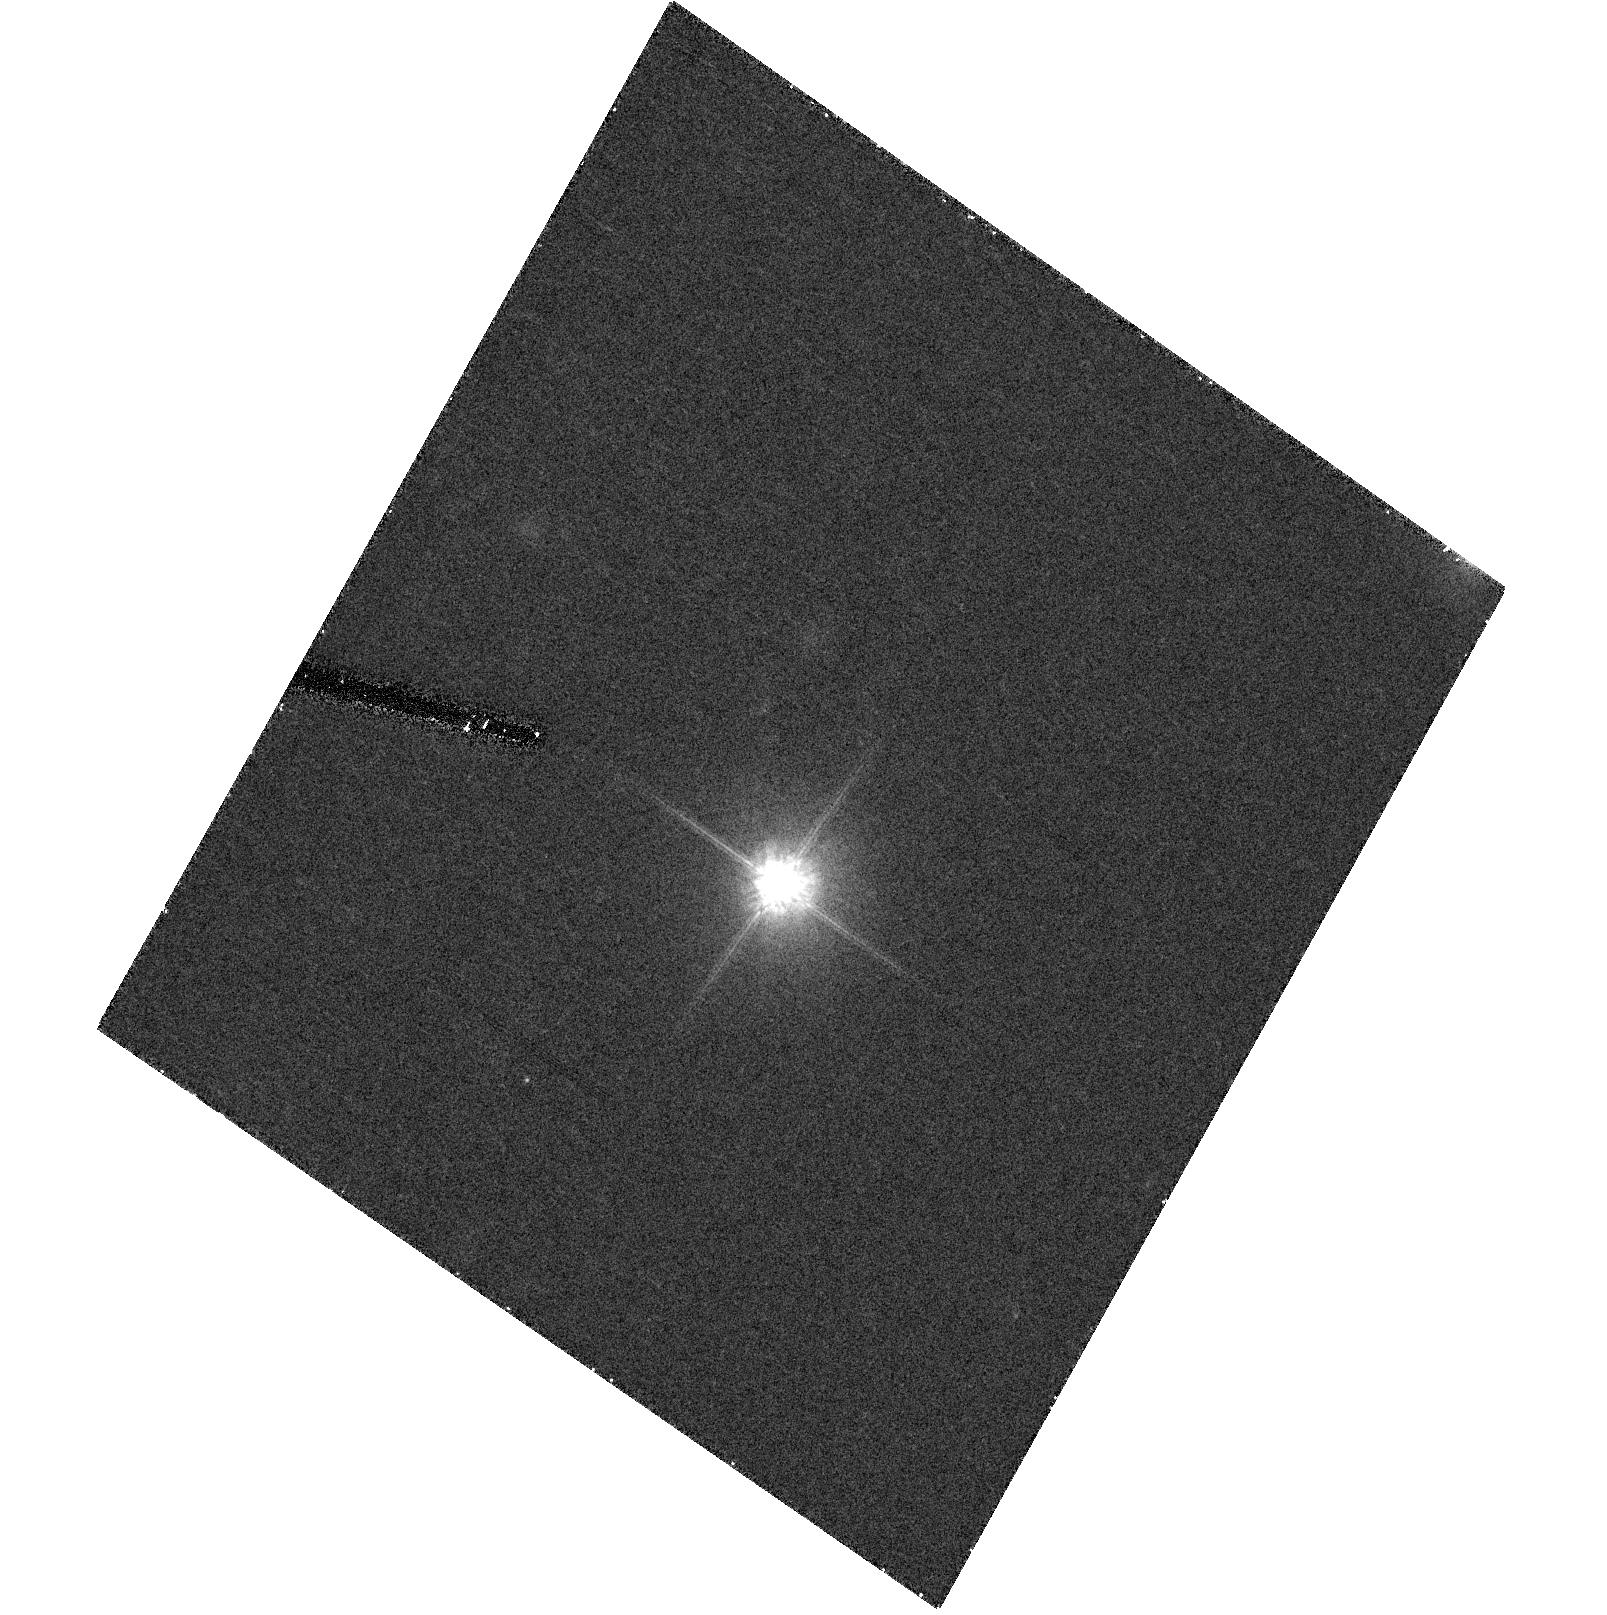
Target: WD2336-187
Instrument: ACS/HRC
Filter: F814W
Exposure: 18 min
Observation ID: hst_10255_93_acs_hrc_f814w_j90m93

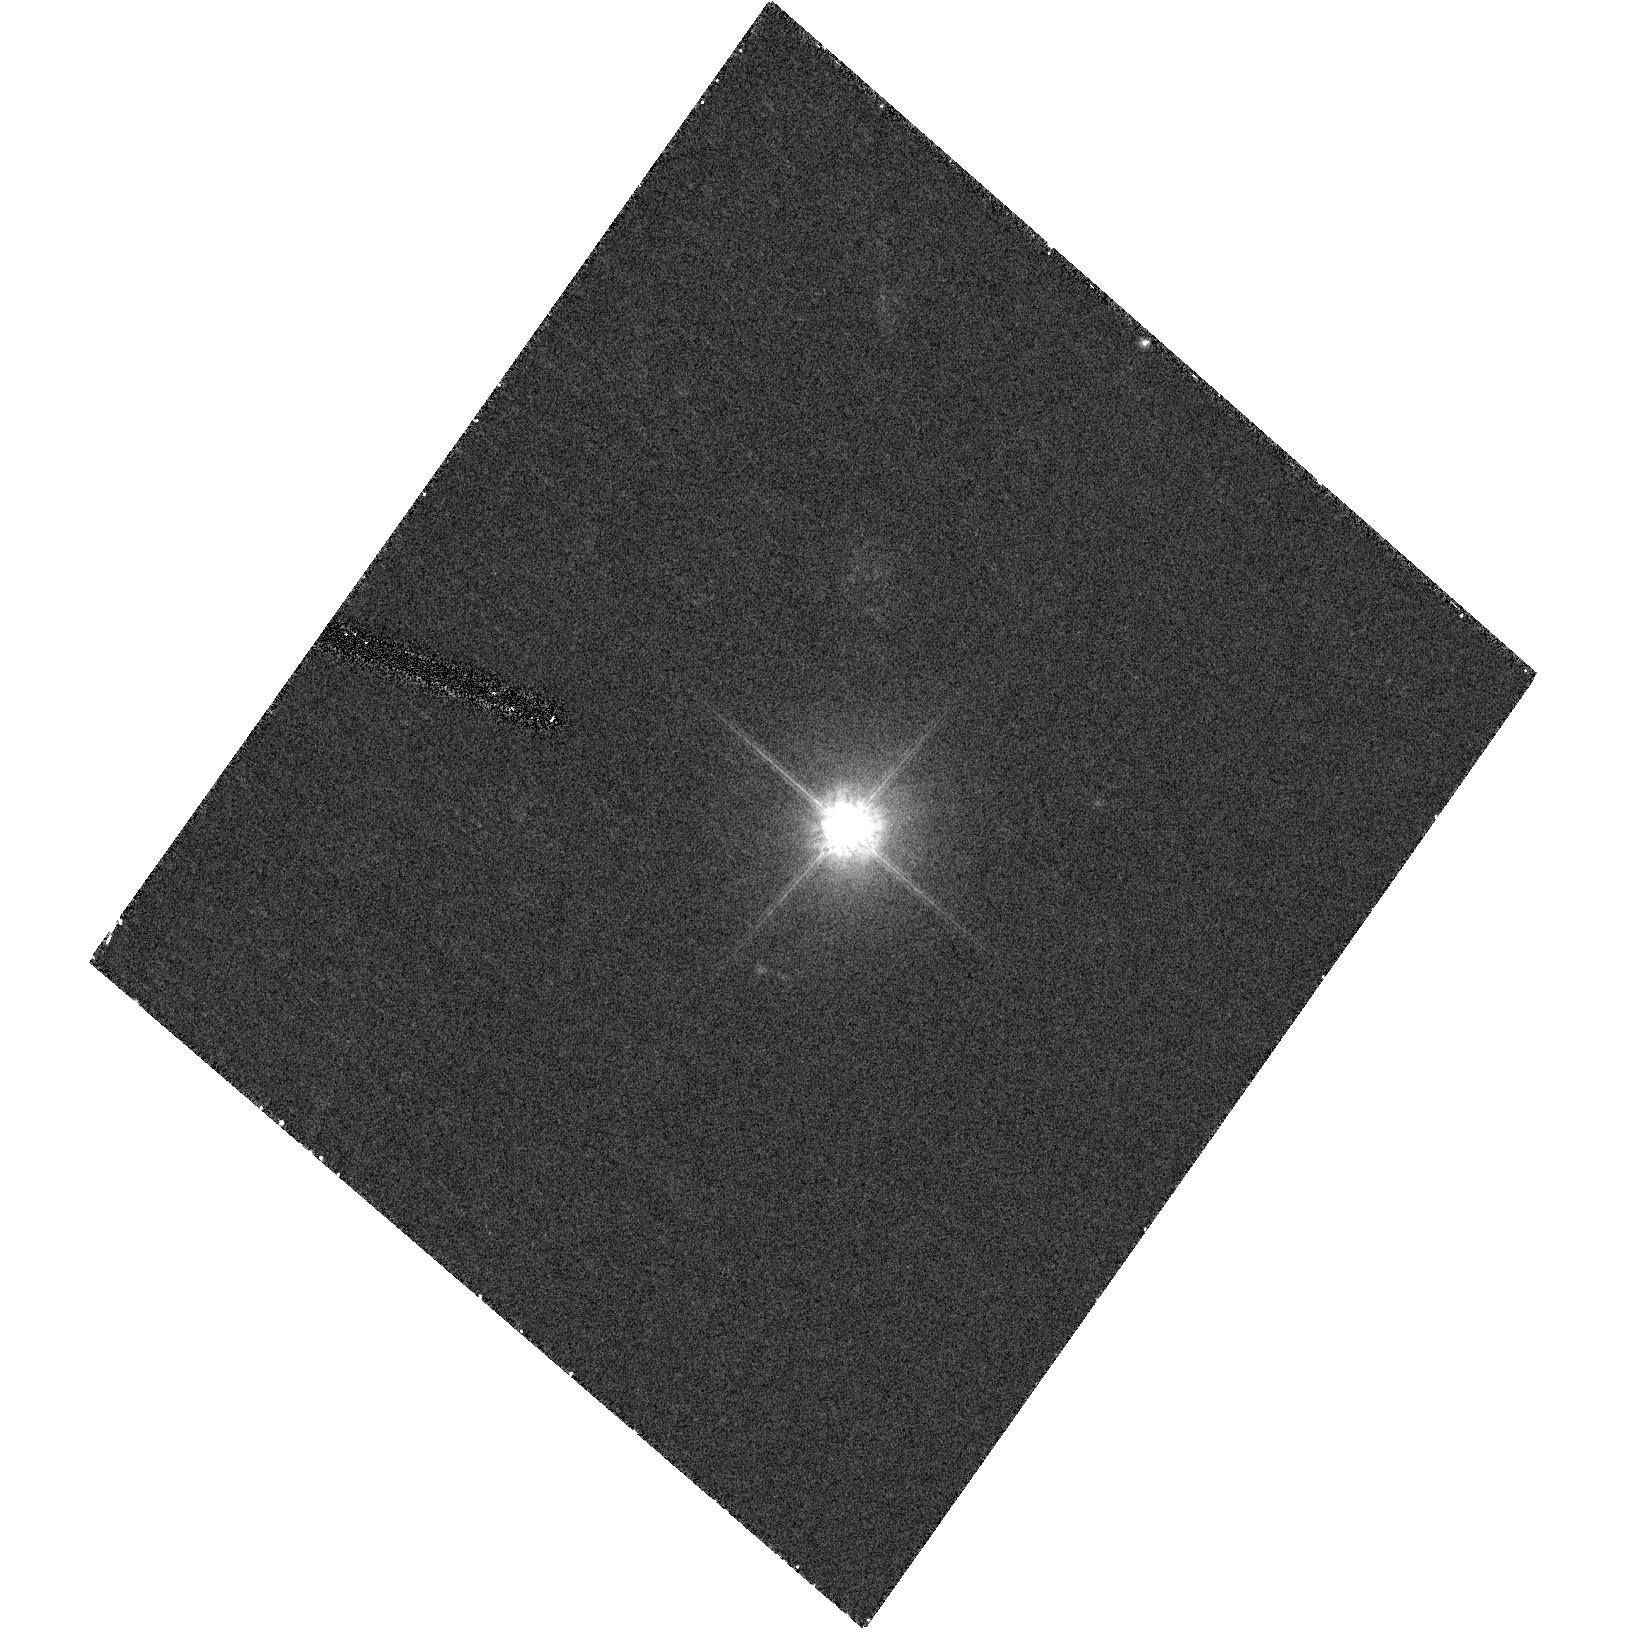
Target: WD0145-221
Instrument: ACS/HRC
Filter: F814W
Exposure: 18 min
Observation ID: hst_10255_08_acs_hrc_f814w_j90m08

A Never Before Explored Phase Space:  Resolving Close White Dwarf / Red Dwarf Binaries (PI: Hoard, Donald W.)

We propose an ACS Snapshot imaging survey to resolve a well-defined sample of highly probable white dwarf plus red dwarf close binaries. These candidates were selected from a search for white dwarfs with infrared excess from the 2MASS database. They represent unresolved systems (separations less than approximately 2" in the 2MASS images) and are distributed over the whole sky. Our HST+ACS observations will be sensitive to a separation range (1-20 AU) never before probed by any means. The proposed study will be the first empirical test of binary star parameters in the post-AGB phase, and cannot be accomplished from the ground. By resolving as few as 20 of our ~100 targets with HST, we will be able to characterize the distribution of orbital semi-major axes and secondary star masses.